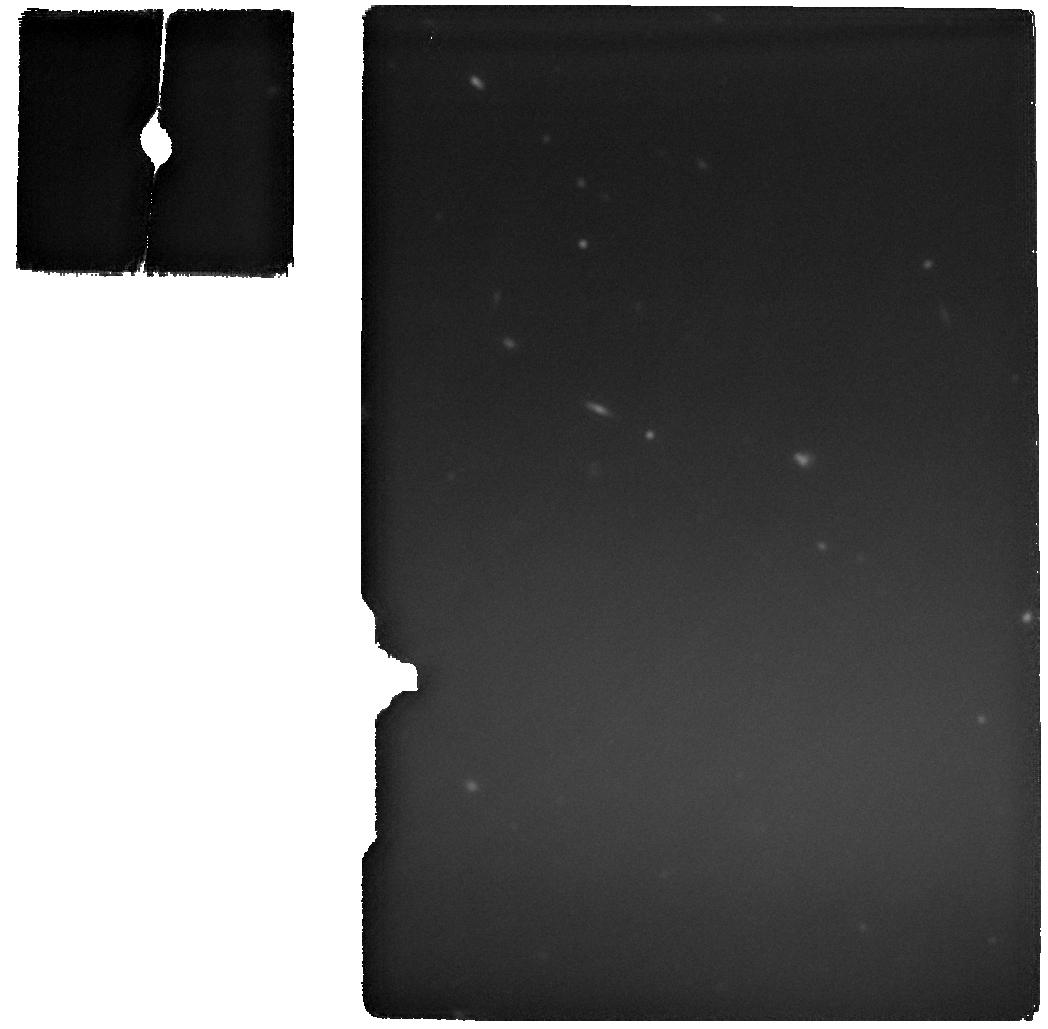
Target: UNCOVER_45924
Instrument: MIRI
Filter: F2100W
Exposure: 6 min
Observation ID: jw06743-o003_t004_miri_f2100w

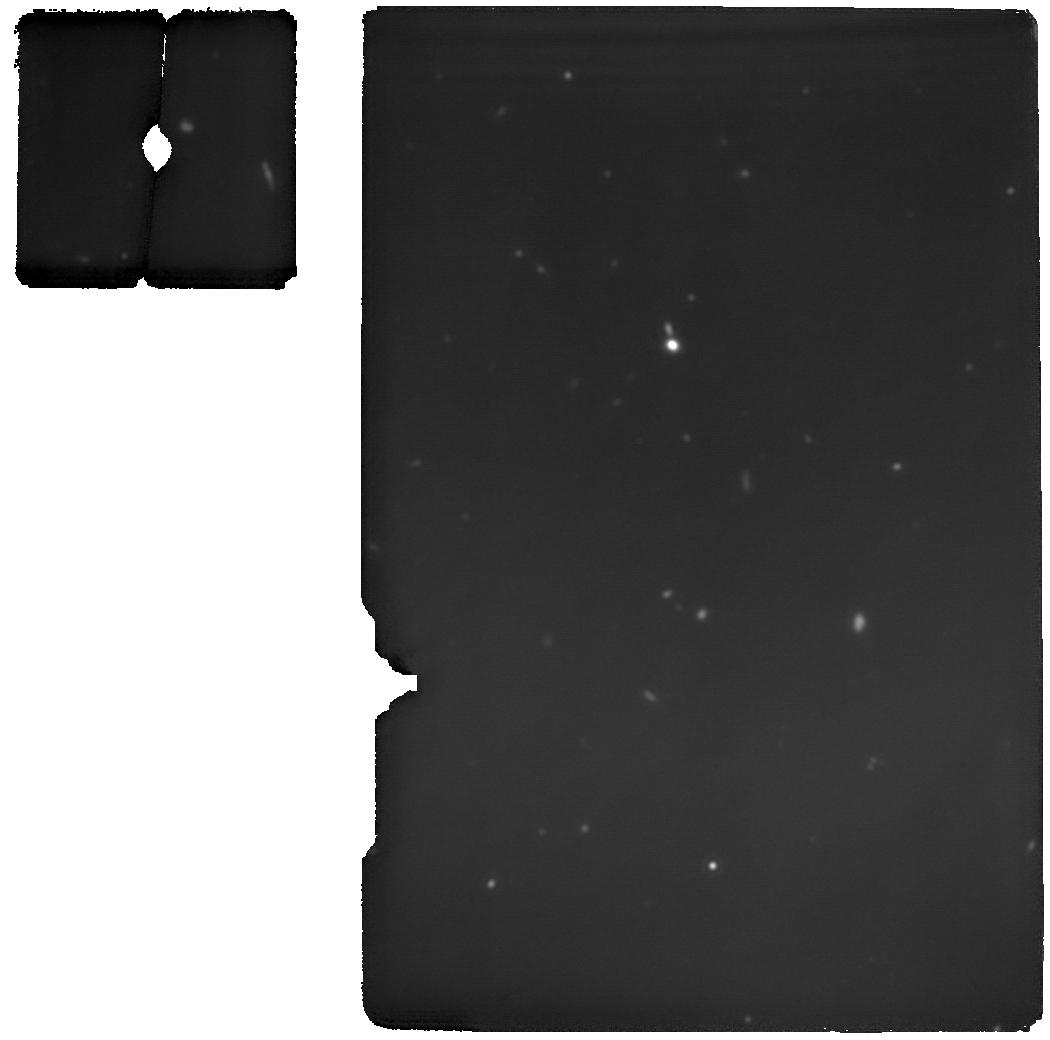
Target: J0100-15157
Instrument: MIRI
Filter: F1800W
Exposure: 46 min
Observation ID: jw06743-o004_t005_miri_f1800w

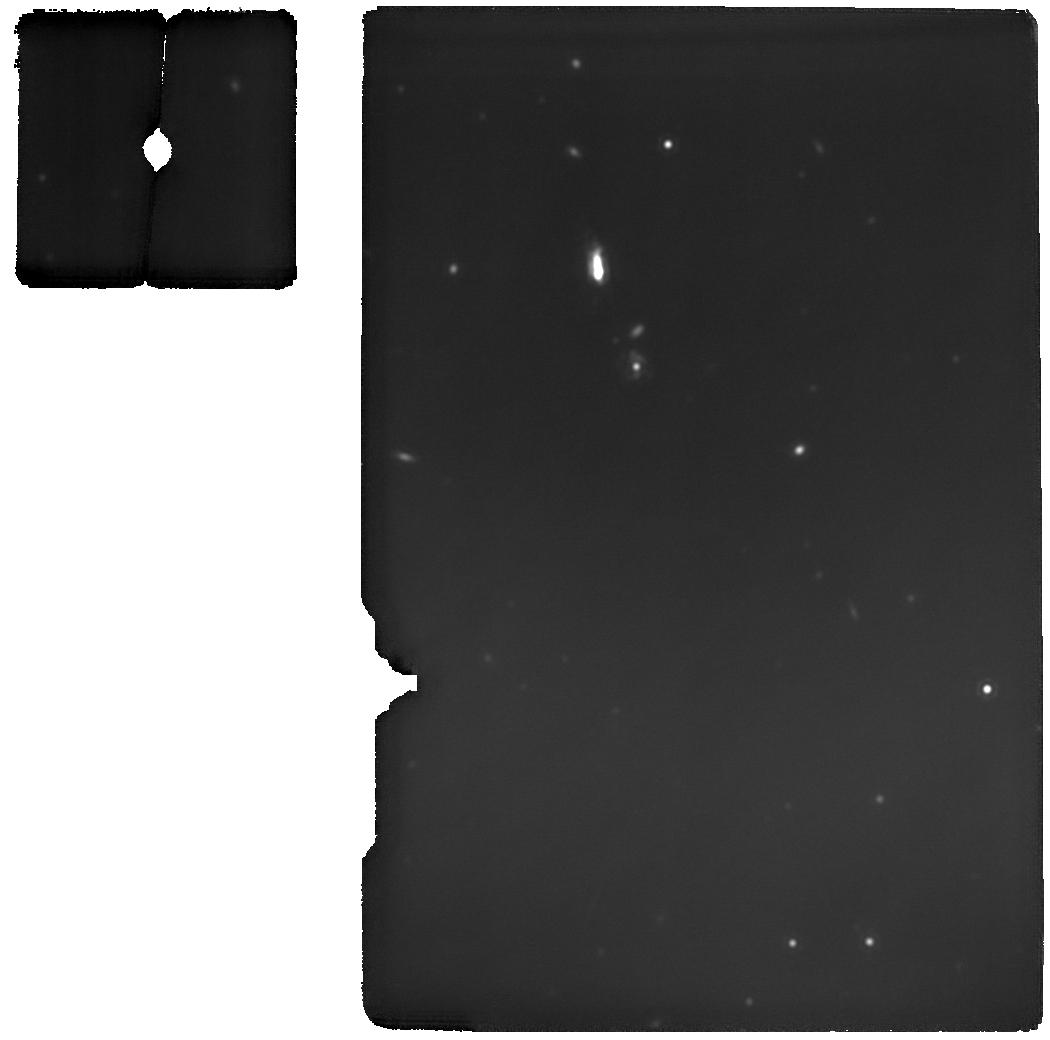
Target: UNCOVER_4286_13821
Instrument: MIRI
Filter: F1800W
Exposure: 58 min
Observation ID: jw06743-o001_t007_miri_f1800w

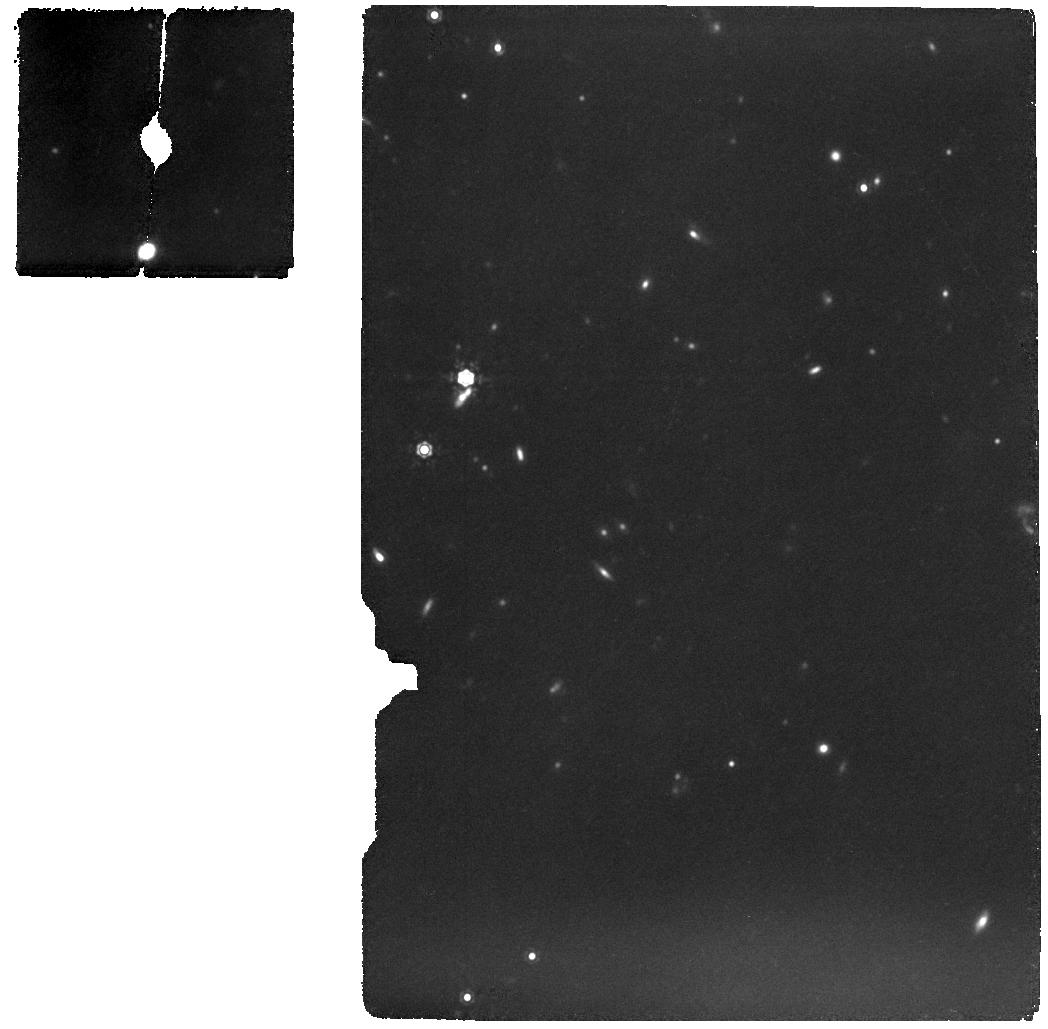
Target: UNCOVER_38108
Instrument: MIRI
Filter: F1280W
Exposure: 28 min
Observation ID: jw06743-o002_t003_miri_f1280w

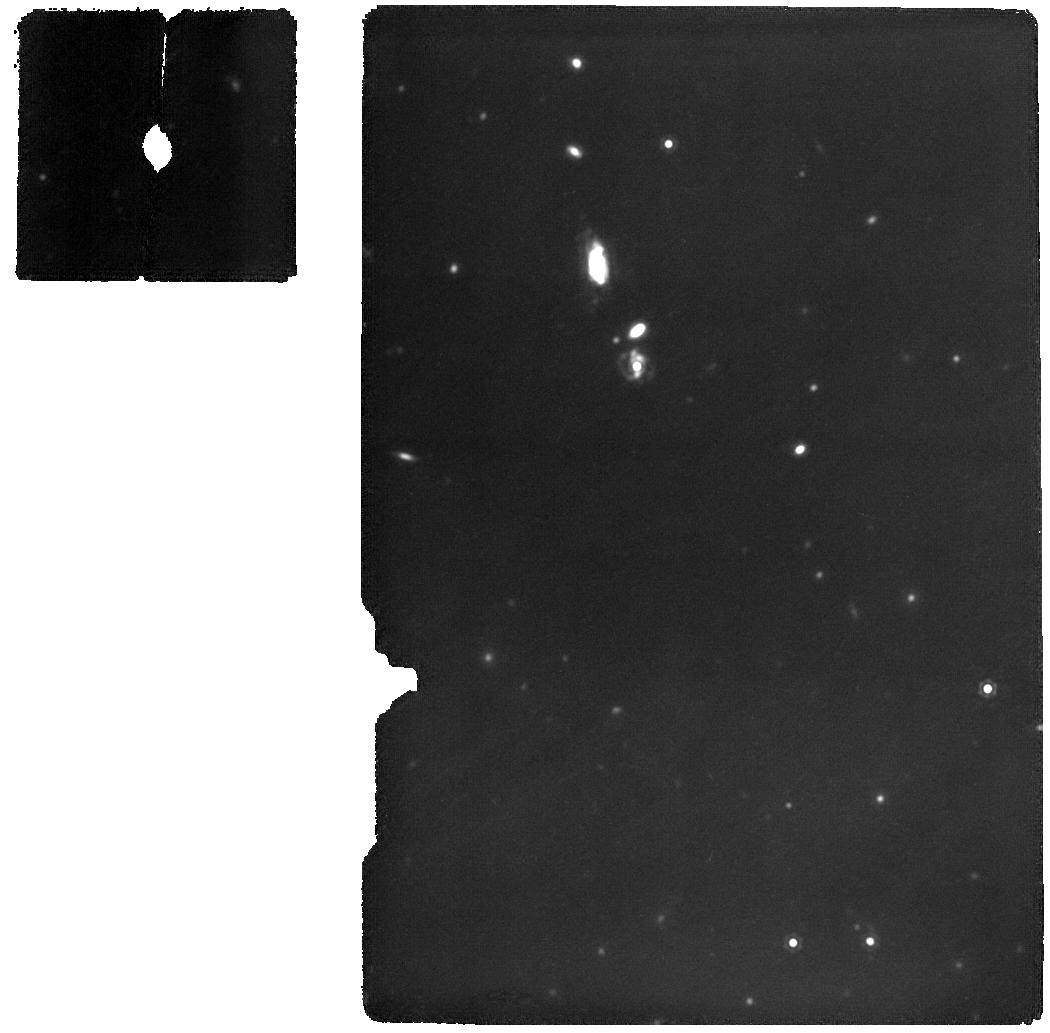
Target: UNCOVER_4286_13821
Instrument: MIRI
Filter: F1500W
Exposure: 42 min
Observation ID: jw06743-o001_t007_miri_f1500w

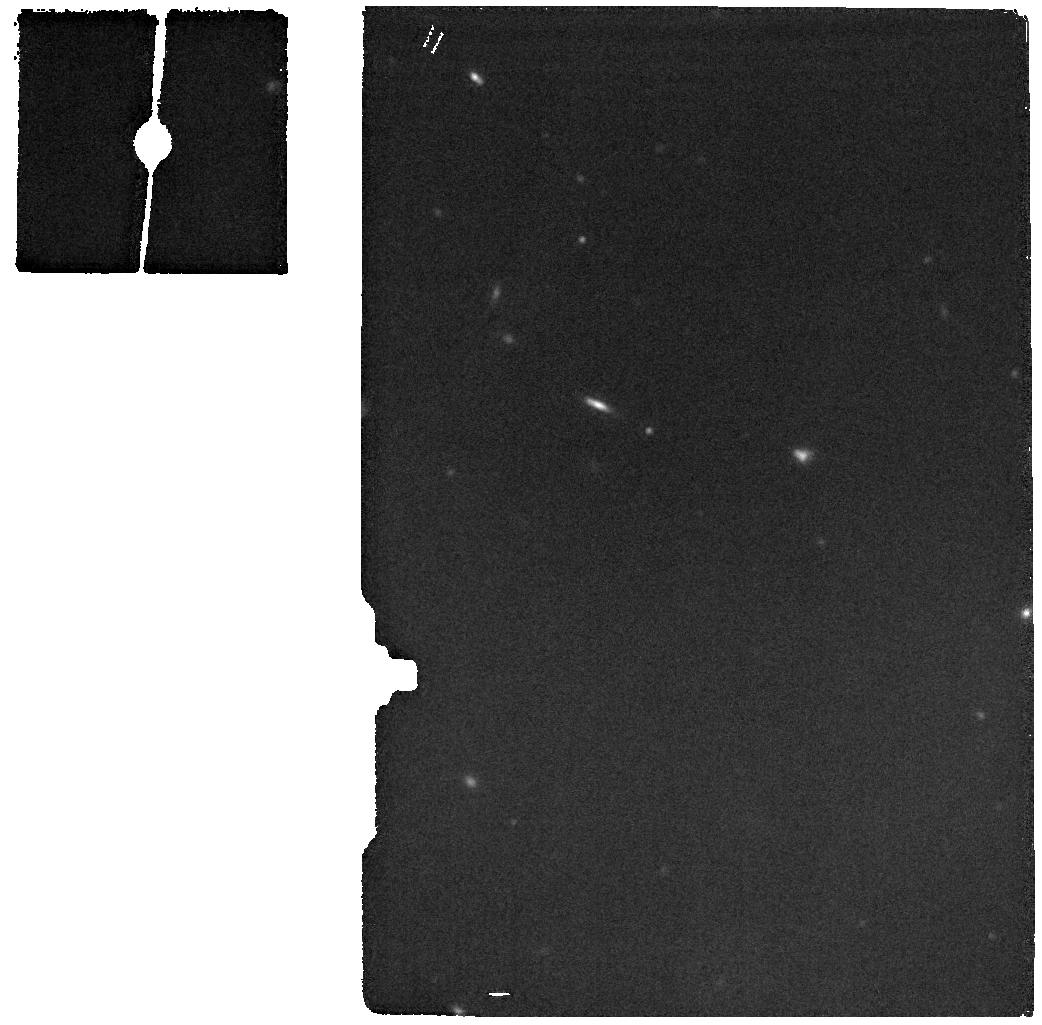
Target: UNCOVER_45924
Instrument: MIRI
Filter: F1800W
Exposure: 1 min
Observation ID: jw06743-o003_t004_miri_f1800w

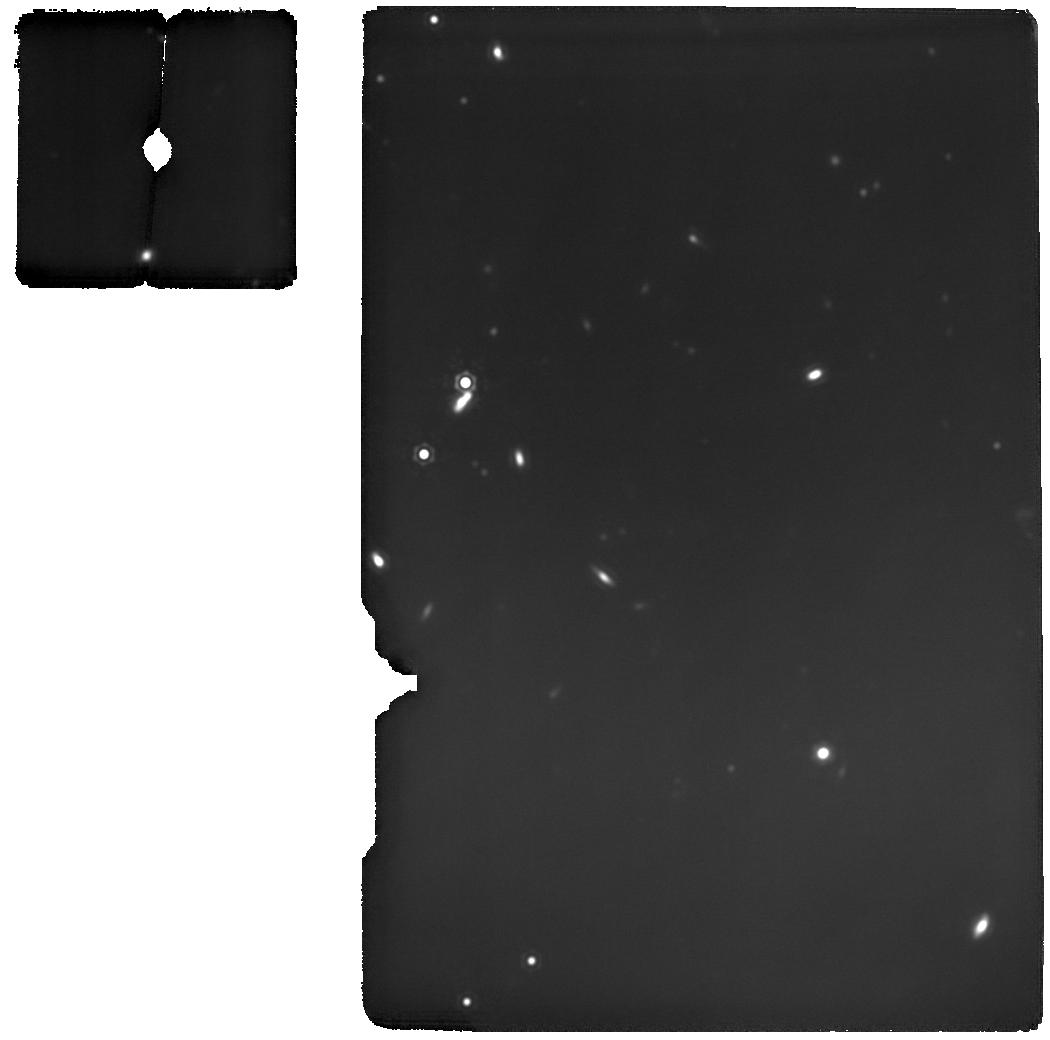
Target: UNCOVER_38108
Instrument: MIRI
Filter: F1800W
Exposure: 58 min
Observation ID: jw06743-o002_t003_miri_f1800w

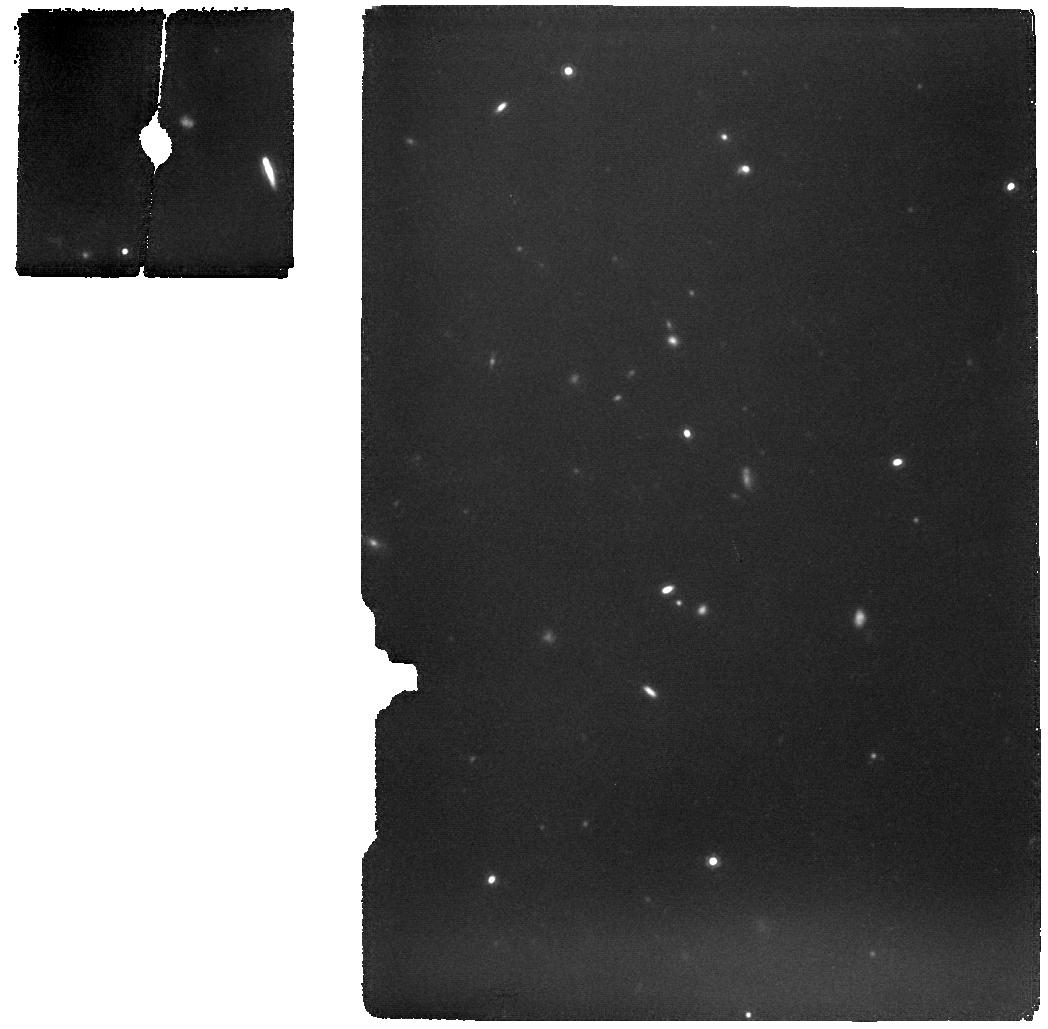
Target: J0100-15157
Instrument: MIRI
Filter: F1280W
Exposure: 28 min
Observation ID: jw06743-o004_t005_miri_f1280w

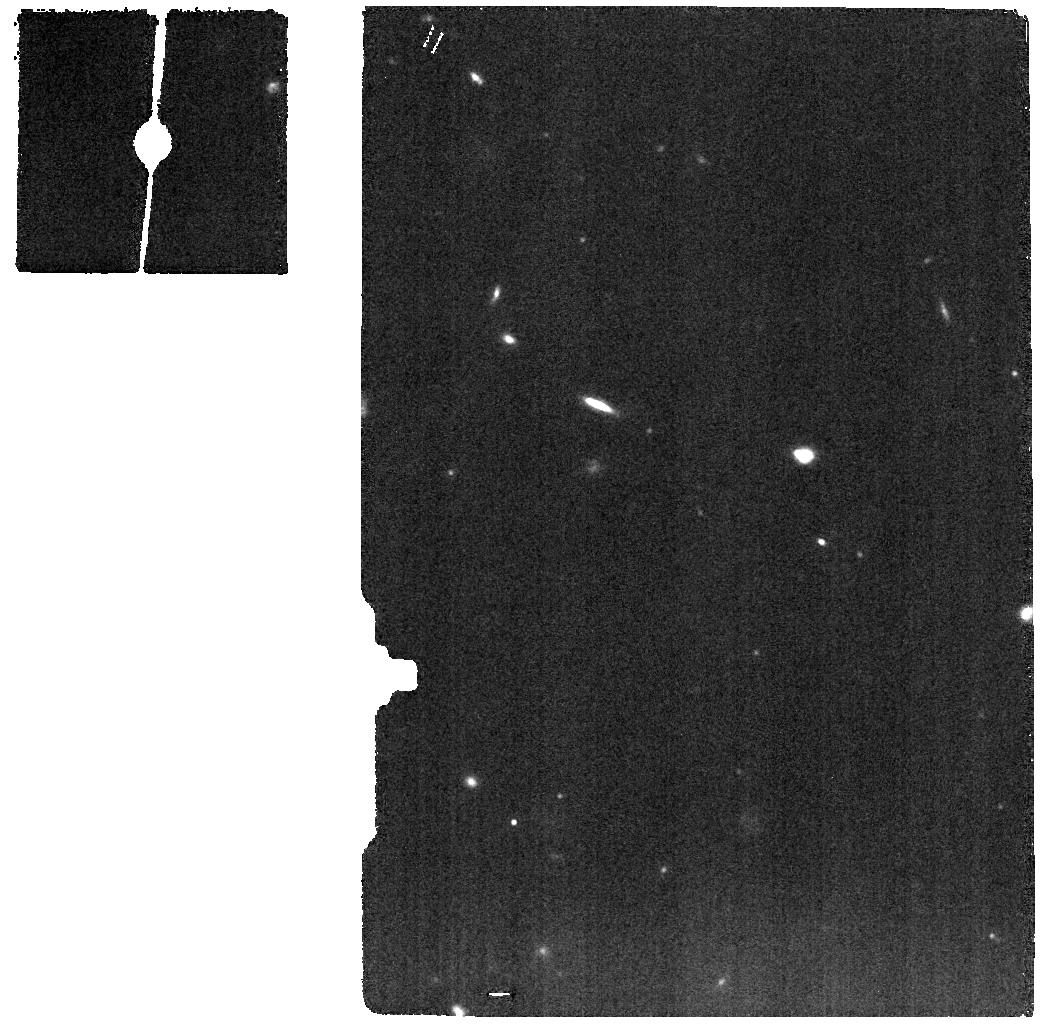
Target: UNCOVER_45924
Instrument: MIRI
Filter: F1280W
Exposure: 1 min
Observation ID: jw06743-o003_t004_miri_f1280w

Understanding Little Red Dots with ALMA and MIRI (PI: Killi, Meghana)

Partner Observatory (ALMA) ID: 2024.1.01091.S Little Red Dots (LRDs), discovered last year with JWST are a population of objects with a compact and red-coloured optical morphology and v-shaped spectral energy distributions (SEDs)/spectra. Multiple theories exist to explain the nature of these enigmatic sources, with debate as to whether the unusual continuum shape can be reproduced by an AGN alone or if it requires a hybrid galaxy+AGN model. We target 5 of the brightest LRDs that are accessible to both ALMA and JWST, and propose a joint ALMA+JWST observation to answer this question, by sampling both the mid- and far-infrared emission of these objects for the first time. We aim to measure the mid-infrared colour with JWST/MIRI around rest-frame 2-3um where the hot dust emission from an AGN would be detected if it exists. We also aim to detect the [CII] 158um line and the underlying dust continuum with ALMA, which will not only place constraints on the FIR slope, but also help us estimate gas and dust properties, obscured star-formation if any, and accurate stellar masses and AGN luminosities.